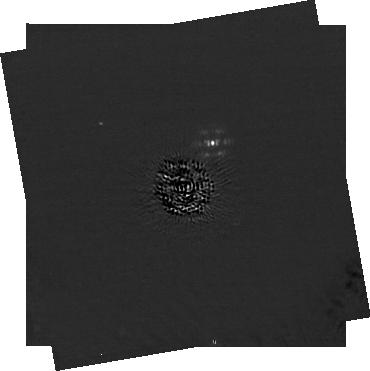
Target: HD-19467. Instrument: NIRCAM/CORON. Filter: F210M+MASKRND. Exposure: 1.1 h. Observation ID: jw01189-c1009_t006_nircam_f210m-maskrnd-sub320a335r

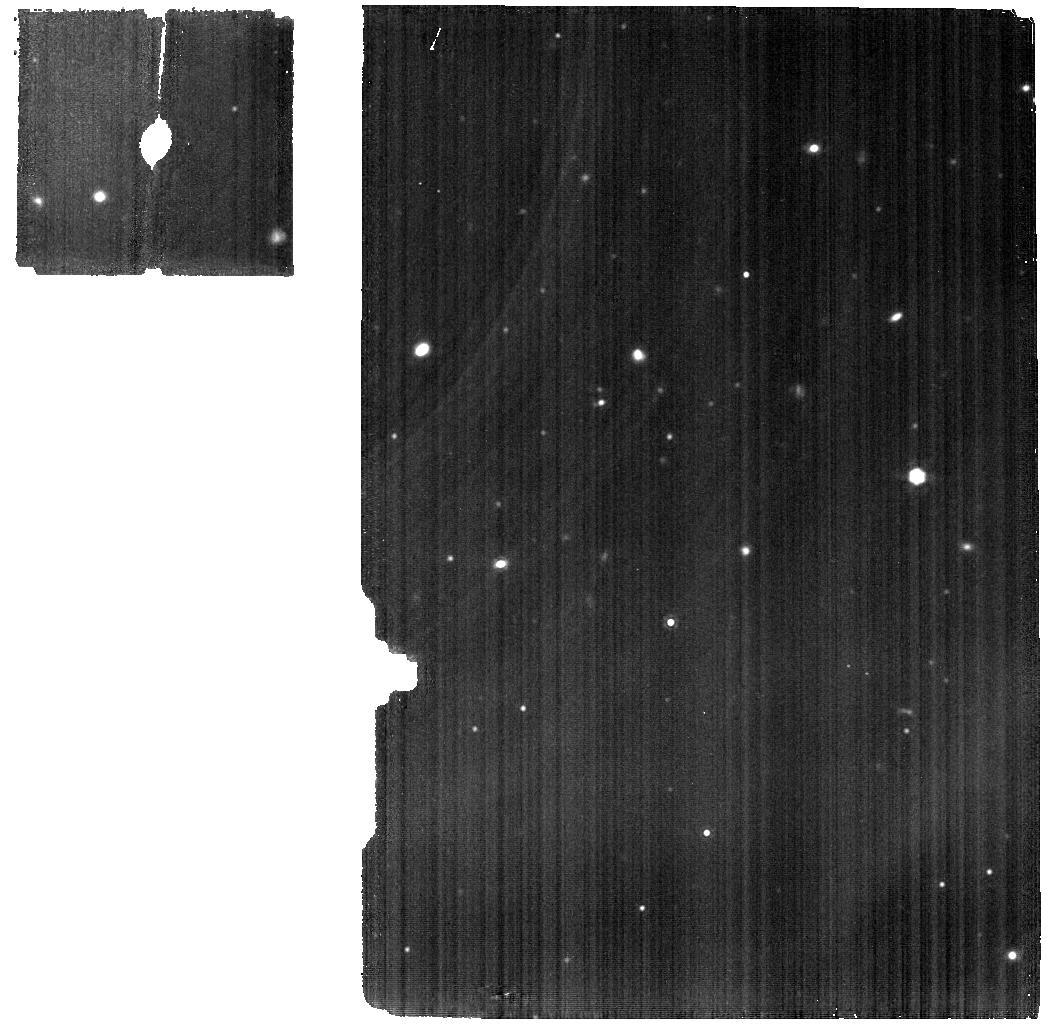
Target: J182831.08+265037.7. Instrument: MIRI. Filter: F1280W. Exposure: 50 min. Observation ID: jw01189-o016_t005_miri_f1280w

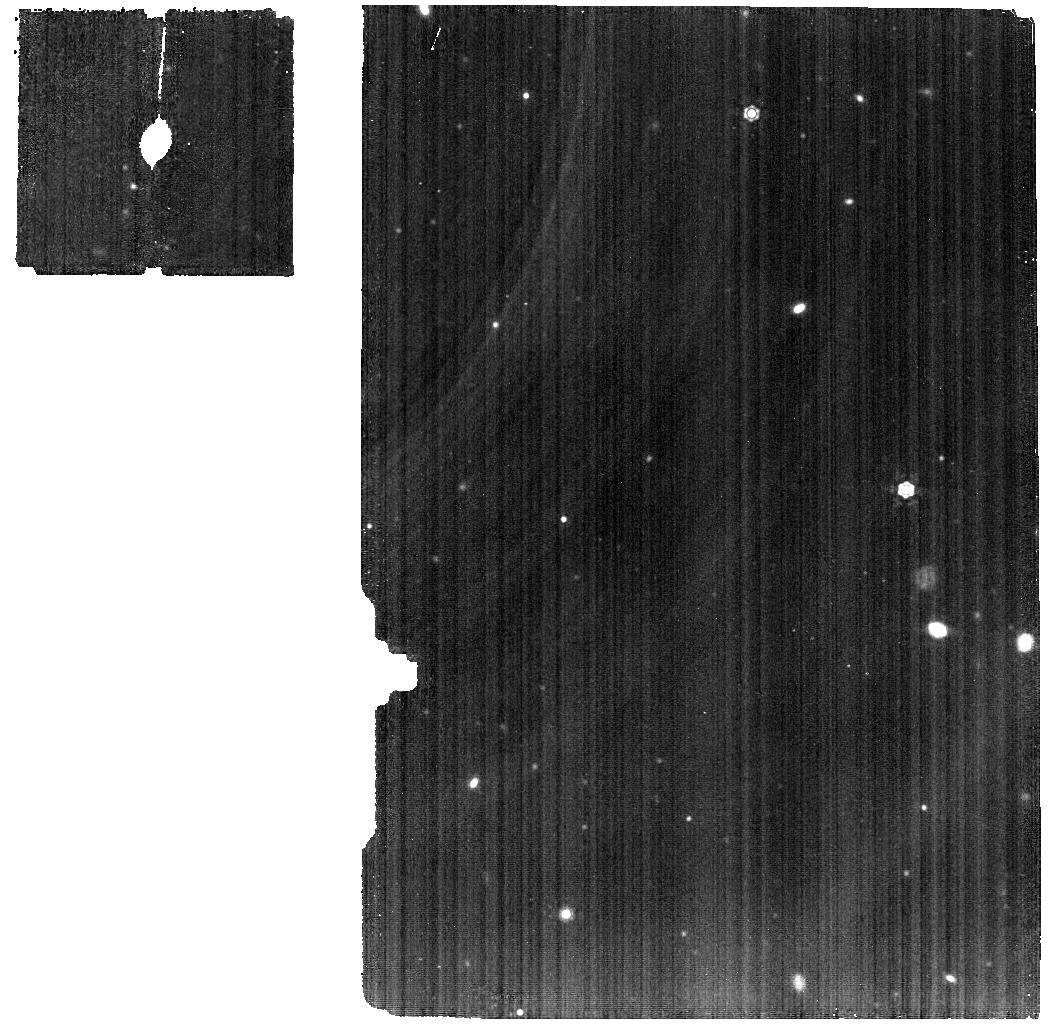
Target: J045853.89+643452.9. Instrument: MIRI. Filter: F1280W. Exposure: 50 min. Observation ID: jw01189-o015_t002_miri_f1280w

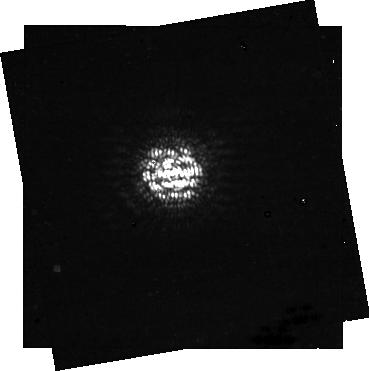
Target: HD-19467. Instrument: NIRCAM/CORON. Filter: F430M+MASKRND. Exposure: 16 min. Observation ID: jw01189-c1009_t006_nircam_f430m-maskrnd-sub320a335r

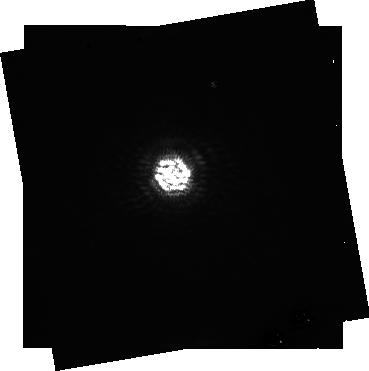
Target: HD-19467. Instrument: NIRCAM/CORON. Filter: F250M+MASKRND. Exposure: 33 min. Observation ID: jw01189-c1009_t006_nircam_f250m-maskrnd-sub320a335r

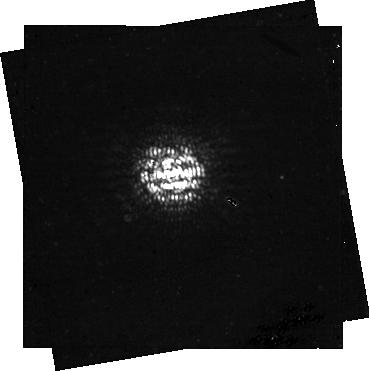
Target: HD-19467. Instrument: NIRCAM/CORON. Filter: F460M+MASKRND. Exposure: 16 min. Observation ID: jw01189-c1009_t006_nircam_f460m-maskrnd-sub320a335r

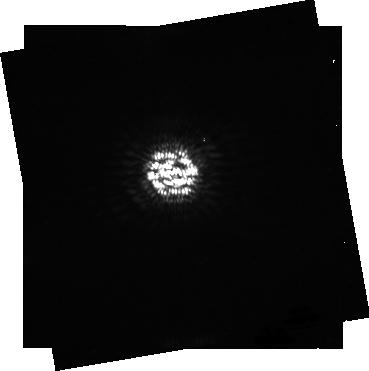
Target: HD-19467. Instrument: NIRCAM/CORON. Filter: F360M+MASKRND. Exposure: 16 min. Observation ID: jw01189-c1009_t006_nircam_f360m-maskrnd-sub320a335r

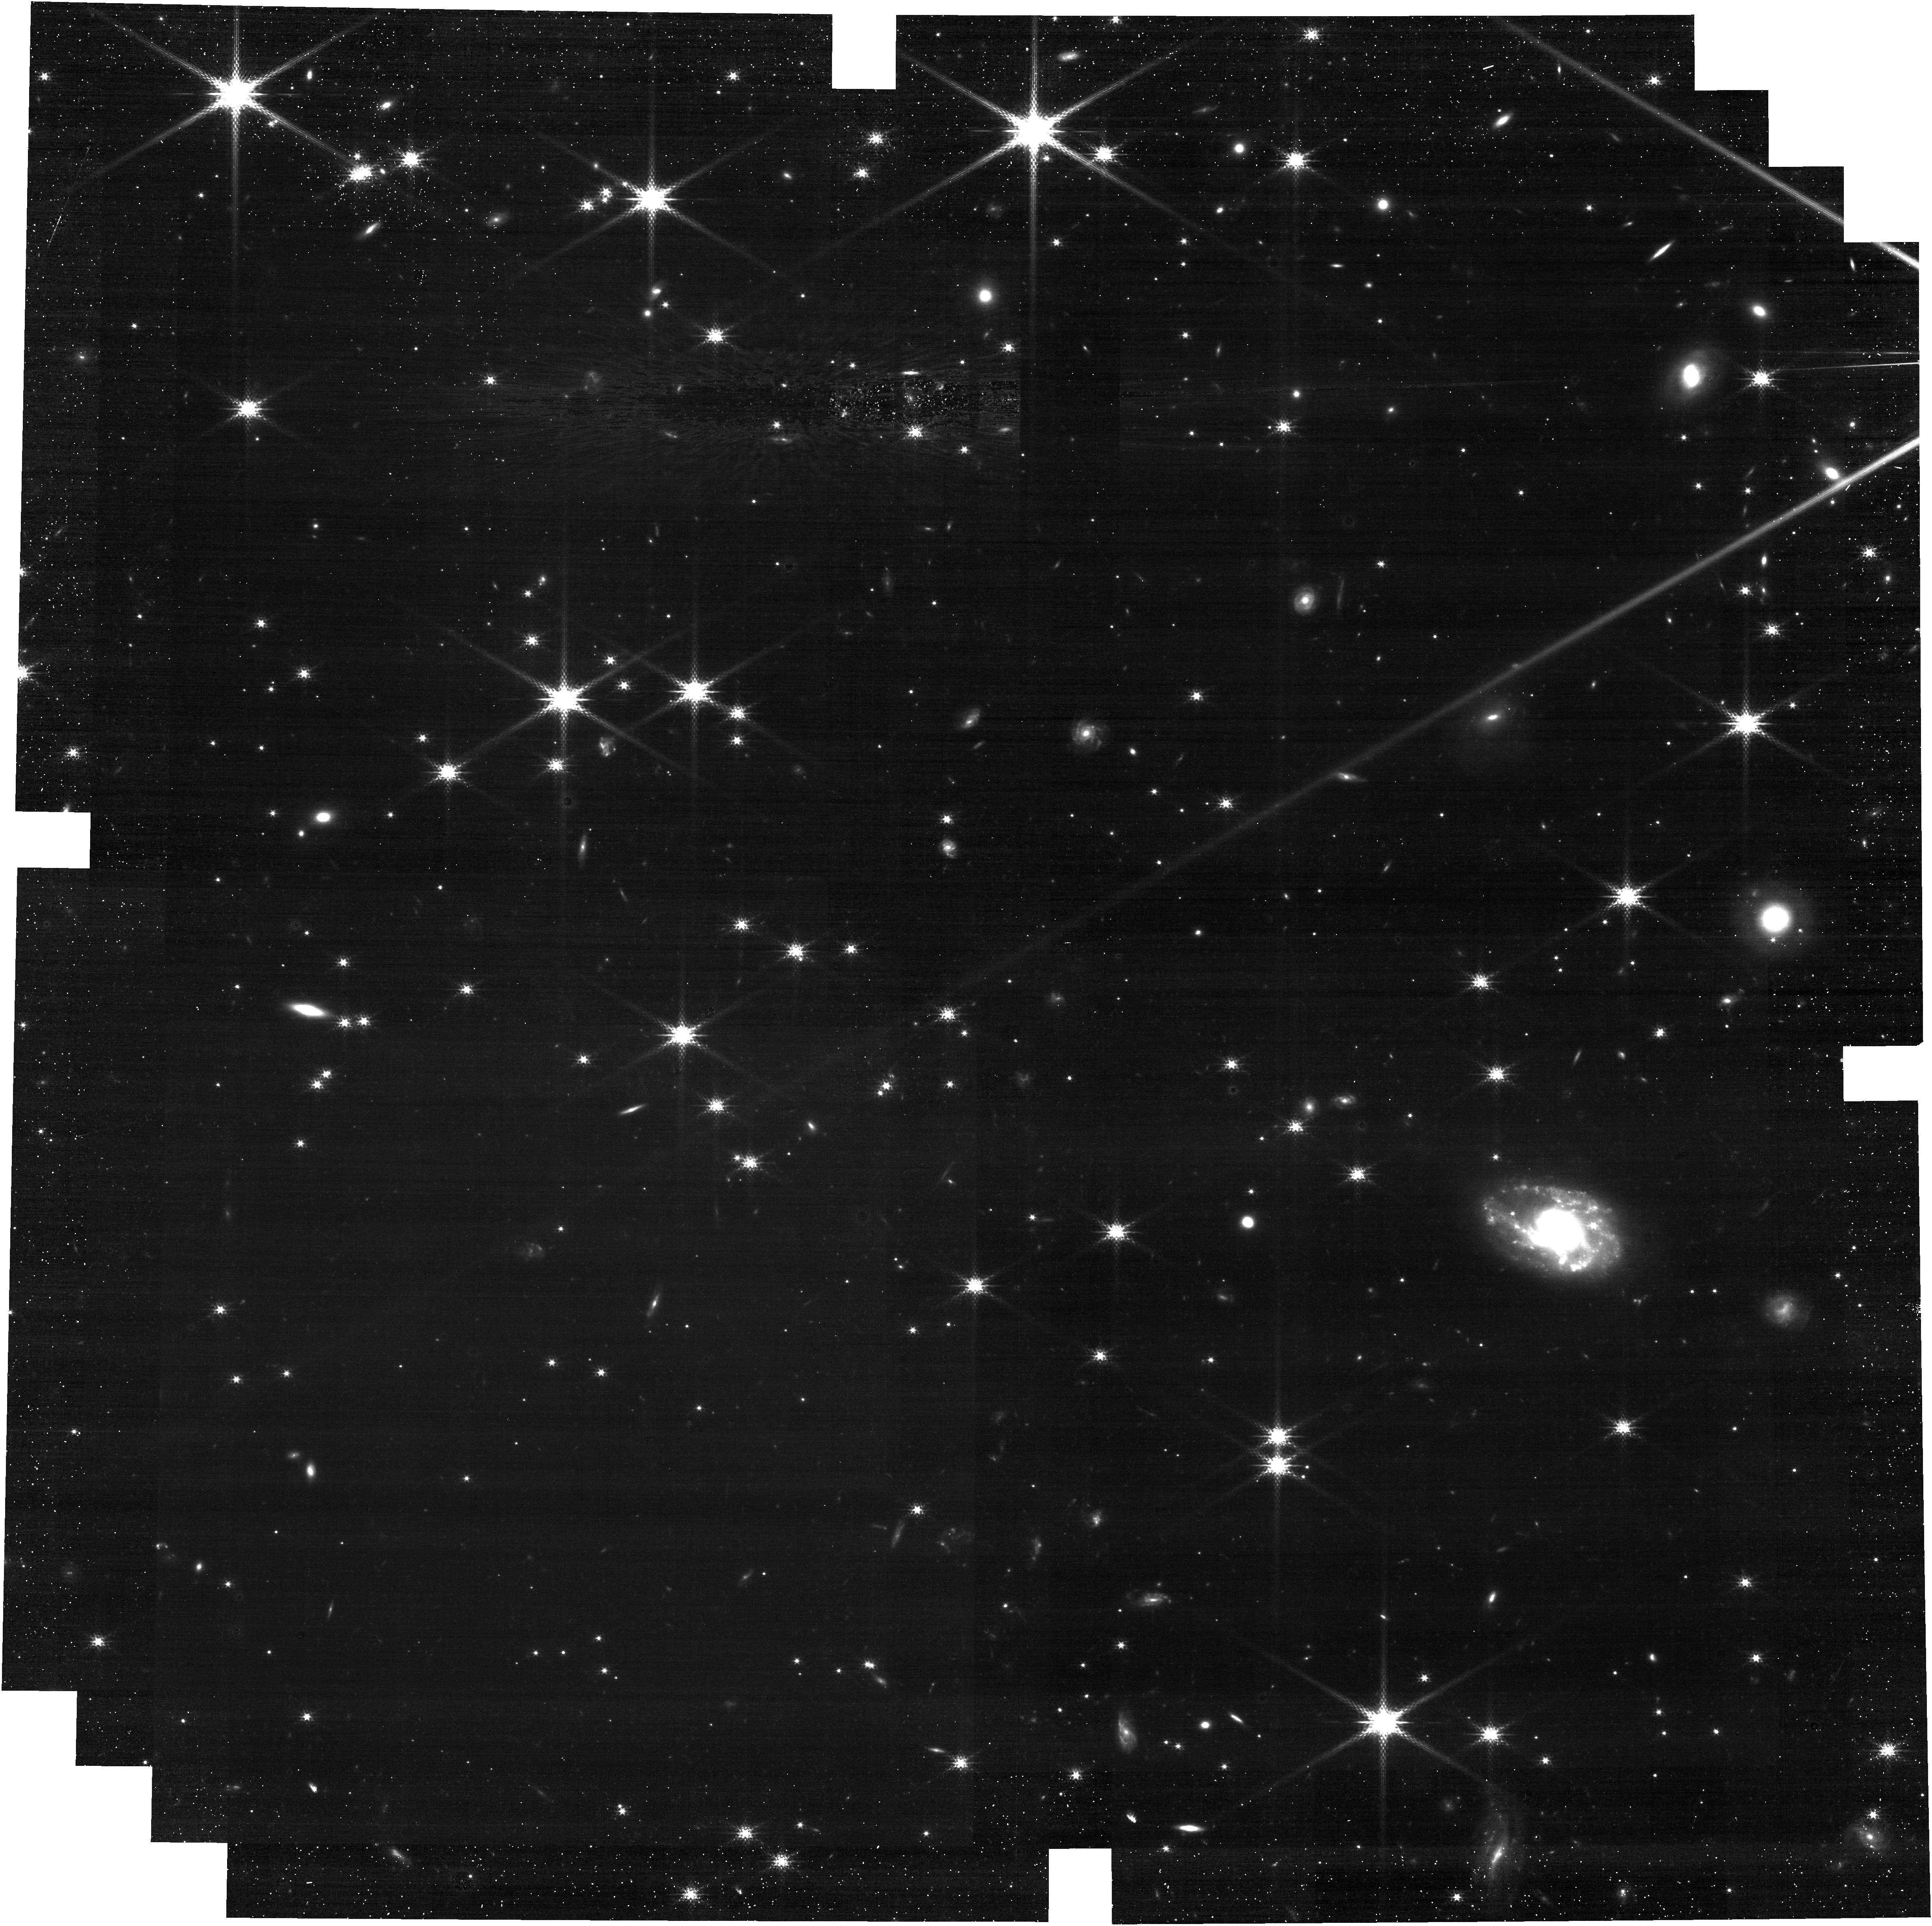
Target: J182831.08+265037.7. Instrument: NIRCAM. Filter: F150W2+F162M. Exposure: 27 min. Observation ID: jw01189-o010_t005_nircam_f150w2-f162m

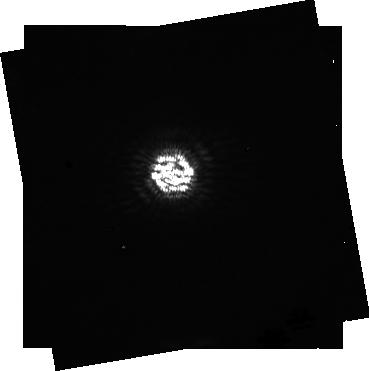
Target: HD-19467. Instrument: NIRCAM/CORON. Filter: F300M+MASKRND. Exposure: 16 min. Observation ID: jw01189-c1009_t006_nircam_f300m-maskrnd-sub320a335r

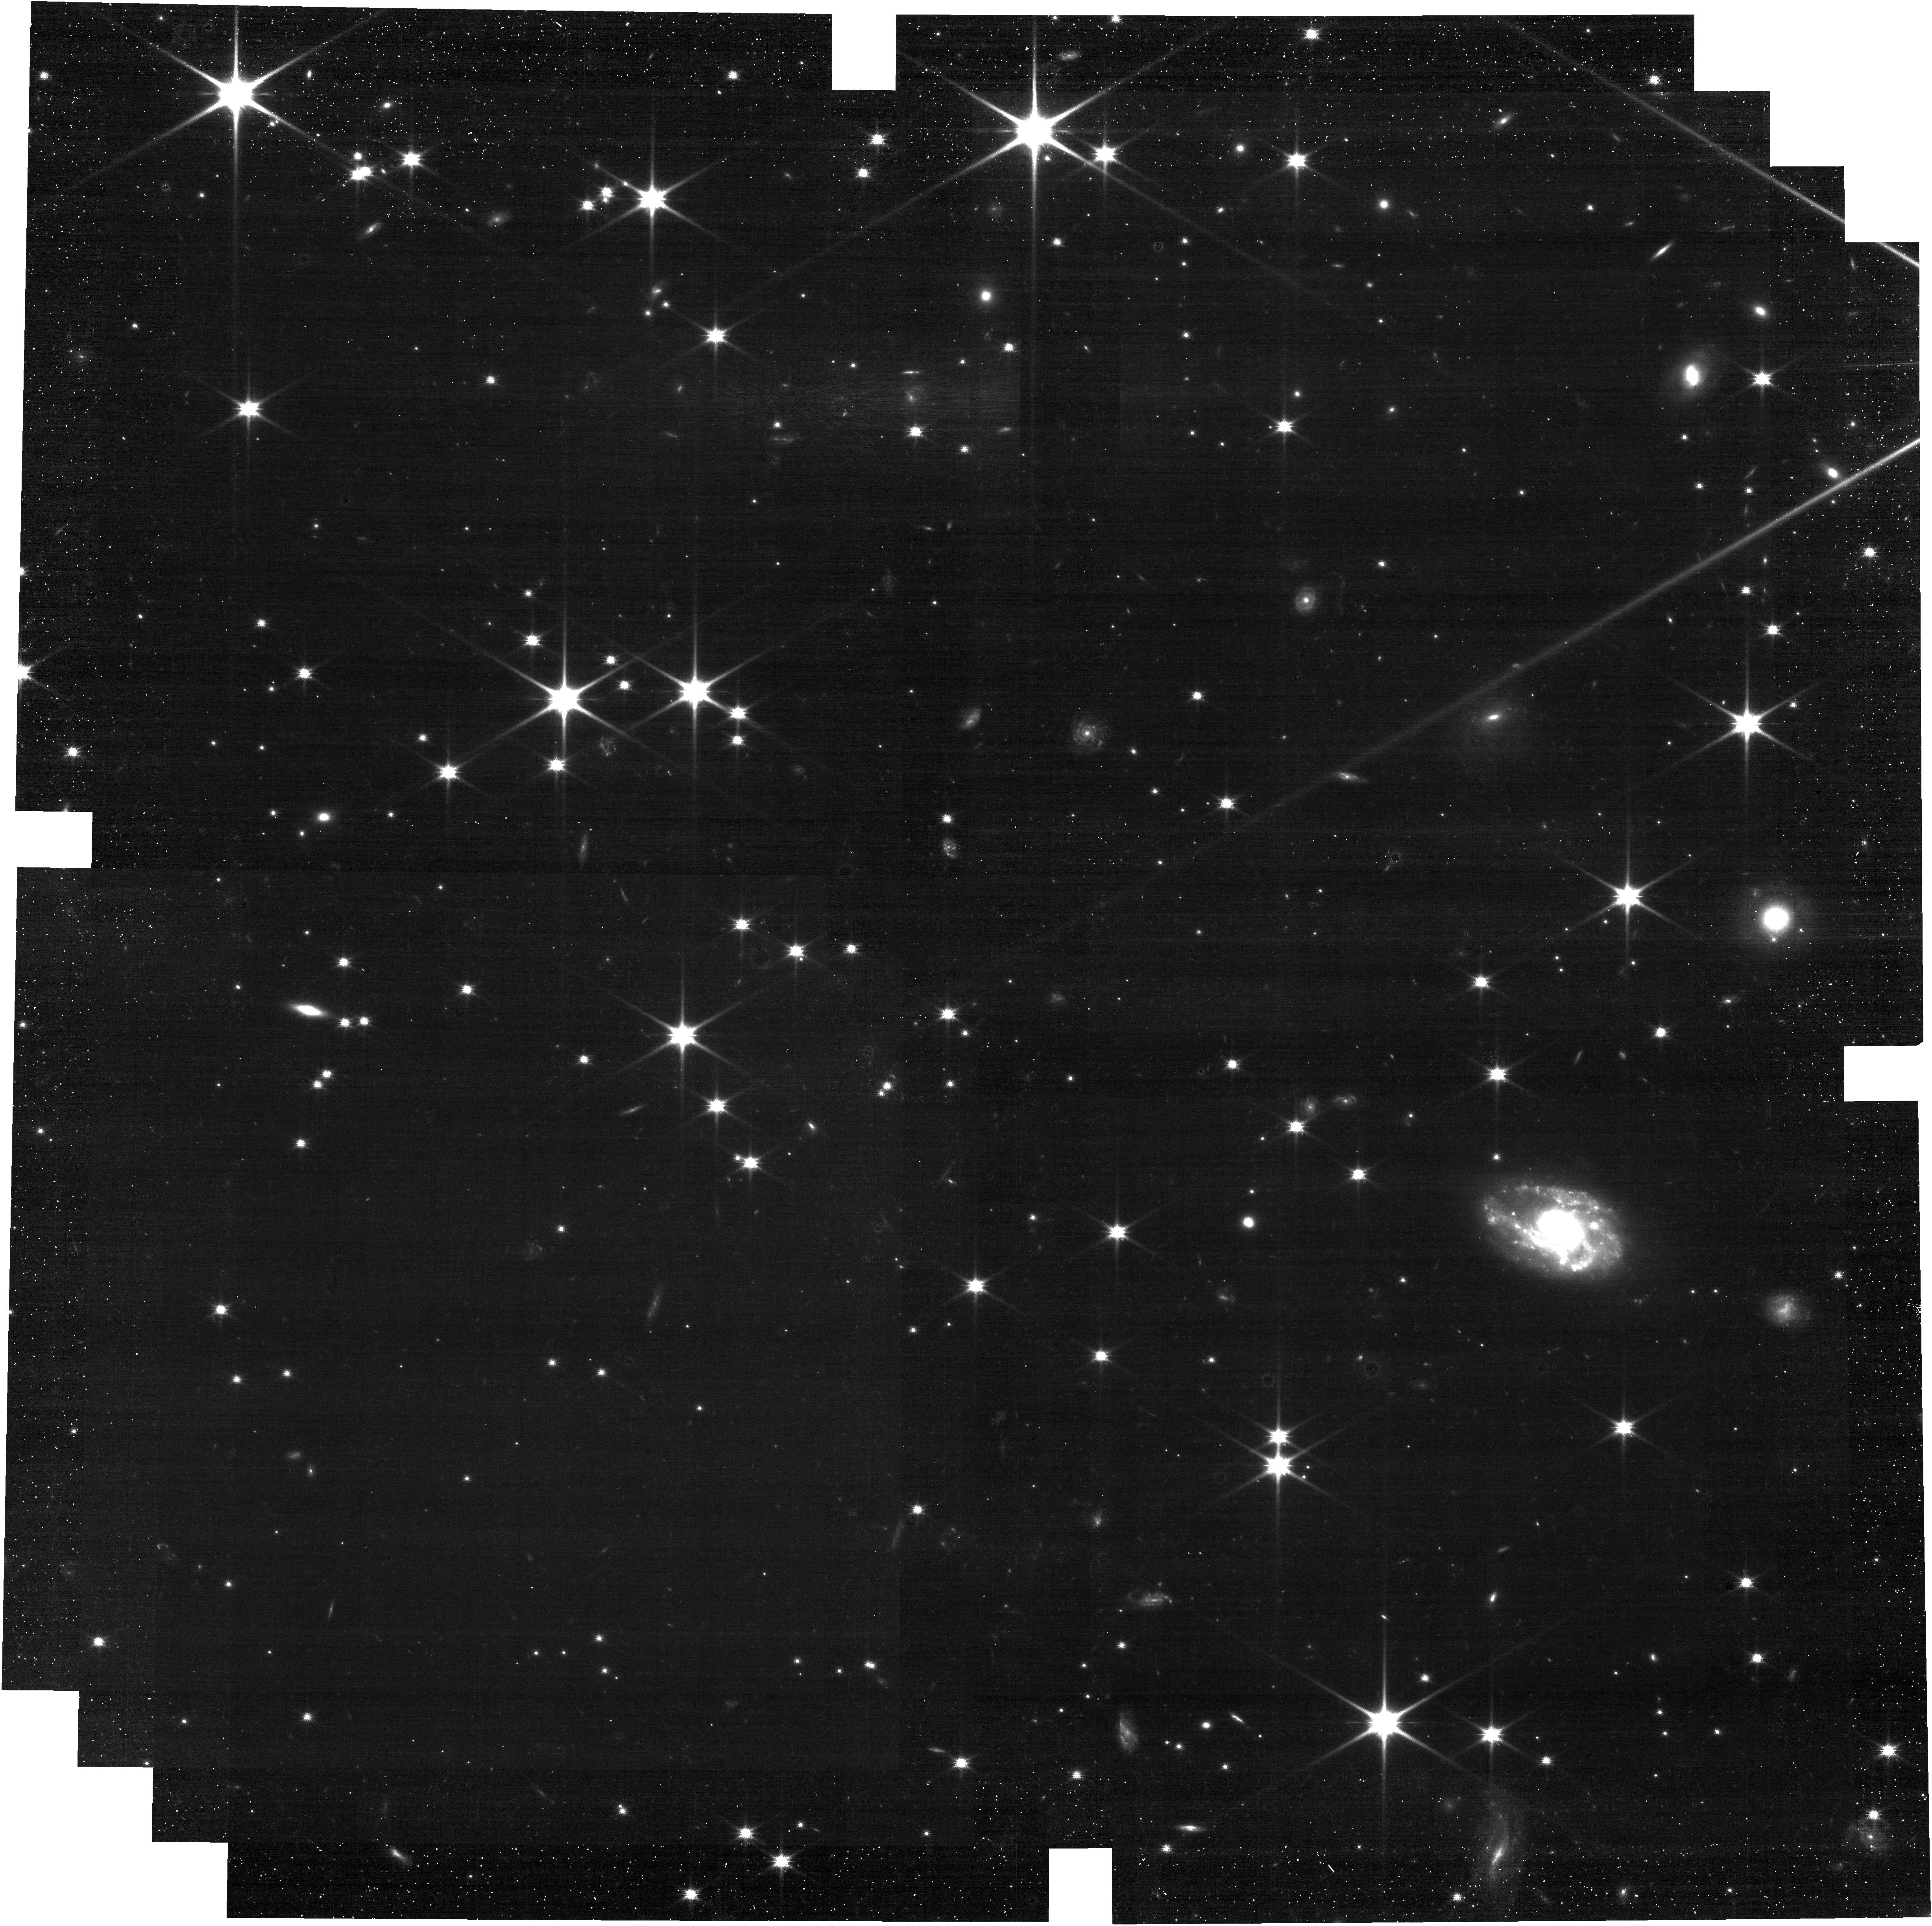
Target: J182831.08+265037.7. Instrument: NIRCAM. Filter: F090W. Exposure: 27 min. Observation ID: jw01189-o010_t005_nircam_clear-f090w

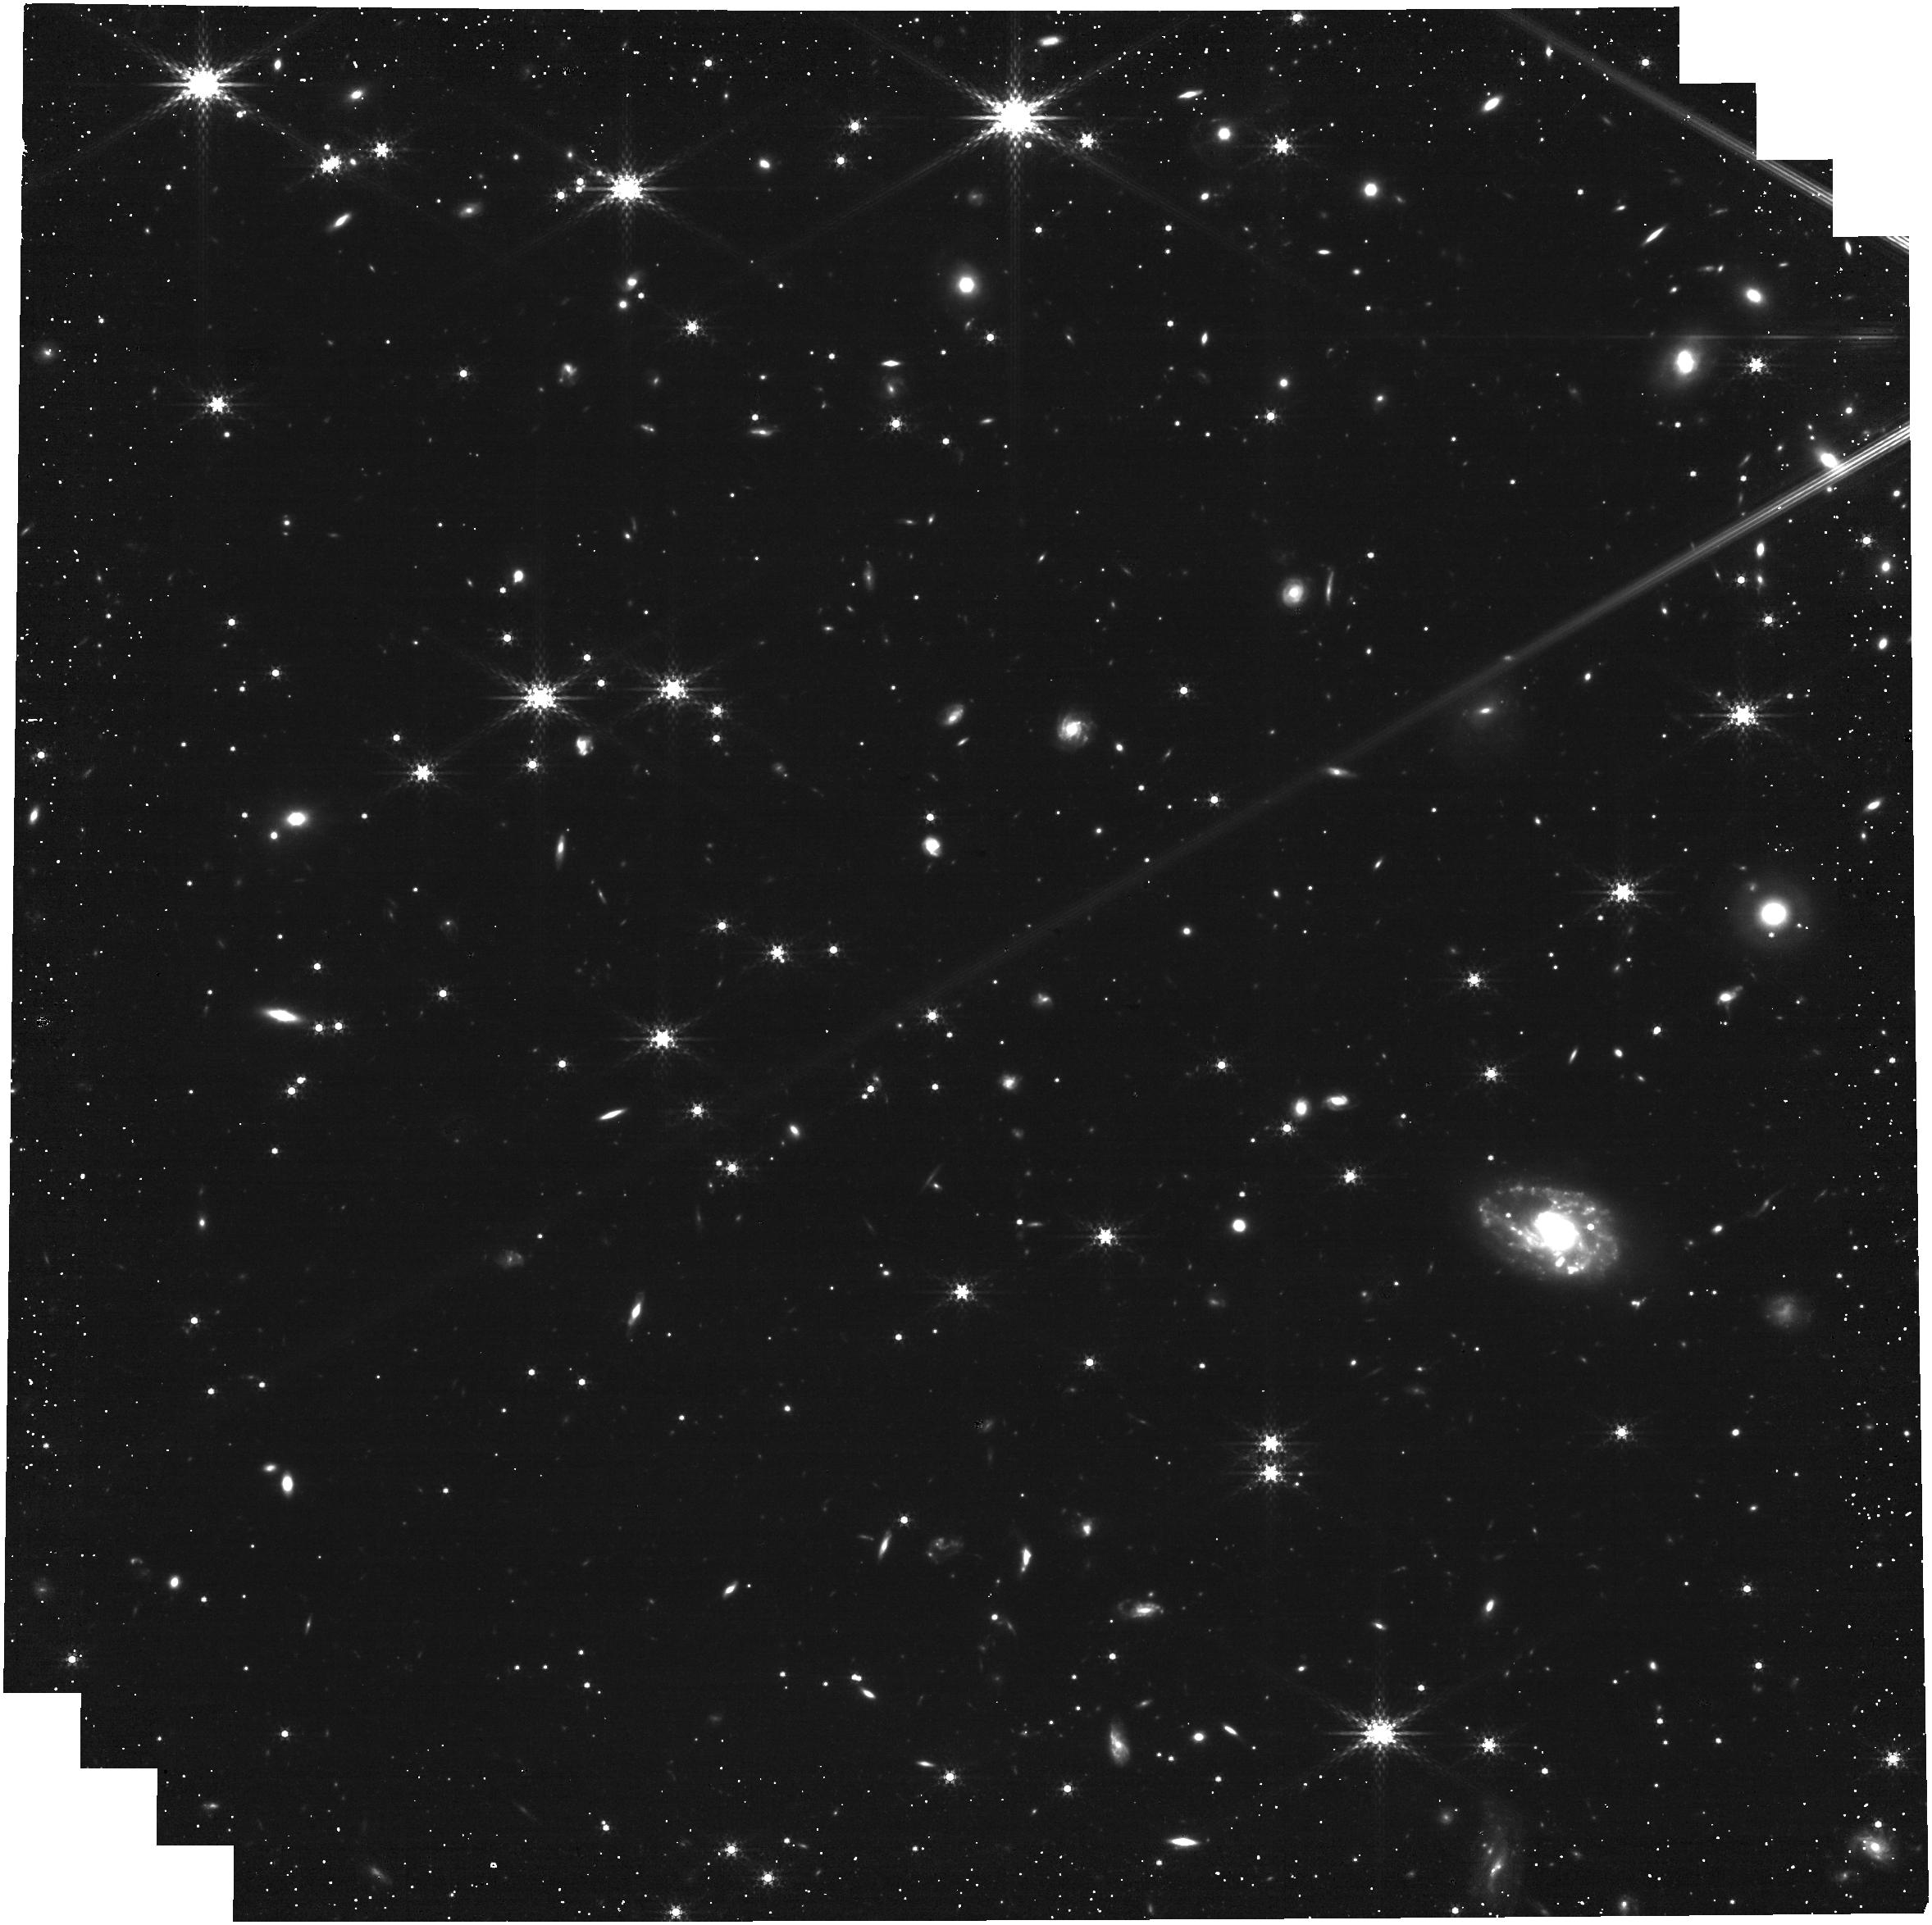
Target: J182831.08+265037.7. Instrument: NIRCAM. Filter: F335M. Exposure: 27 min. Observation ID: jw01189-o010_t005_nircam_clear-f335m

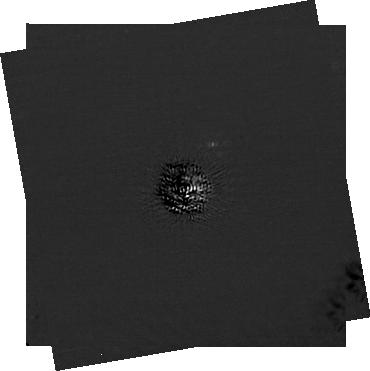
Target: HD-19467. Instrument: NIRCAM/CORON. Filter: F182M+MASKRND. Exposure: 49 min. Observation ID: jw01189-c1009_t006_nircam_f182m-maskrnd-sub320a335r

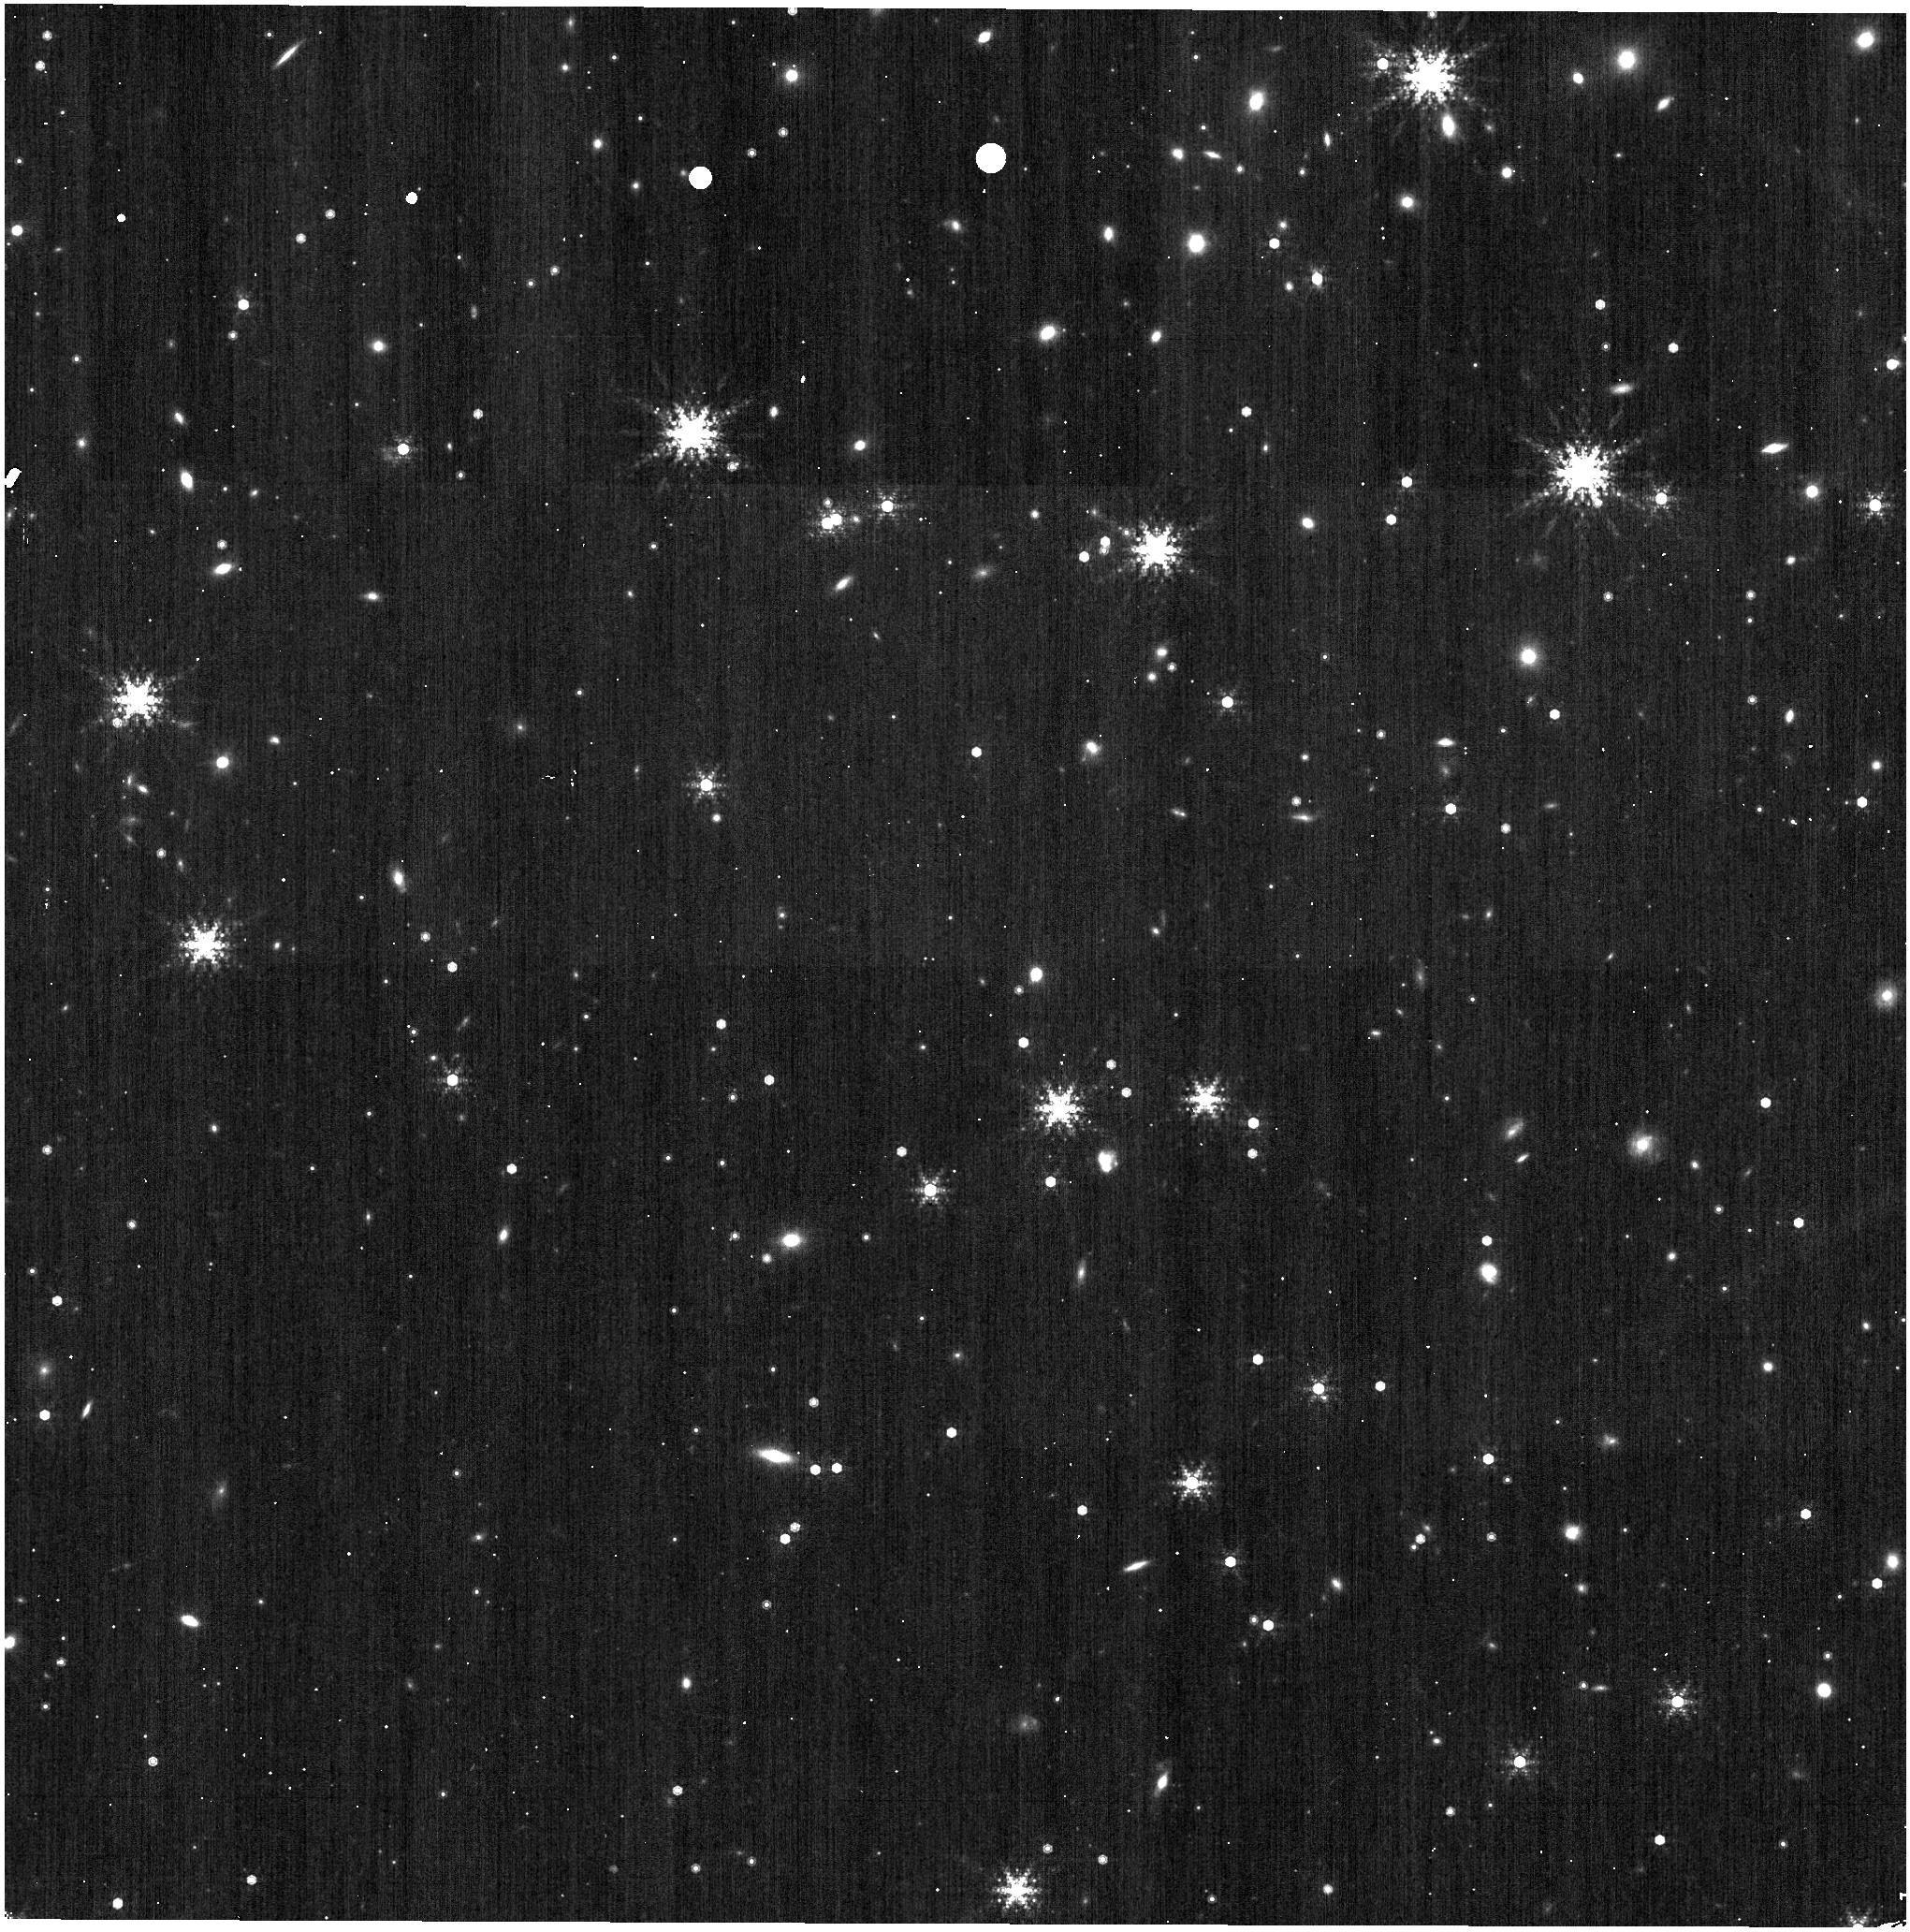
Target: J182831.08+265037.7. Instrument: NIRISS. Filter: F480M. Exposure: 36 min. Observation ID: jw01189-o017_t005_niriss_clearp-f480m

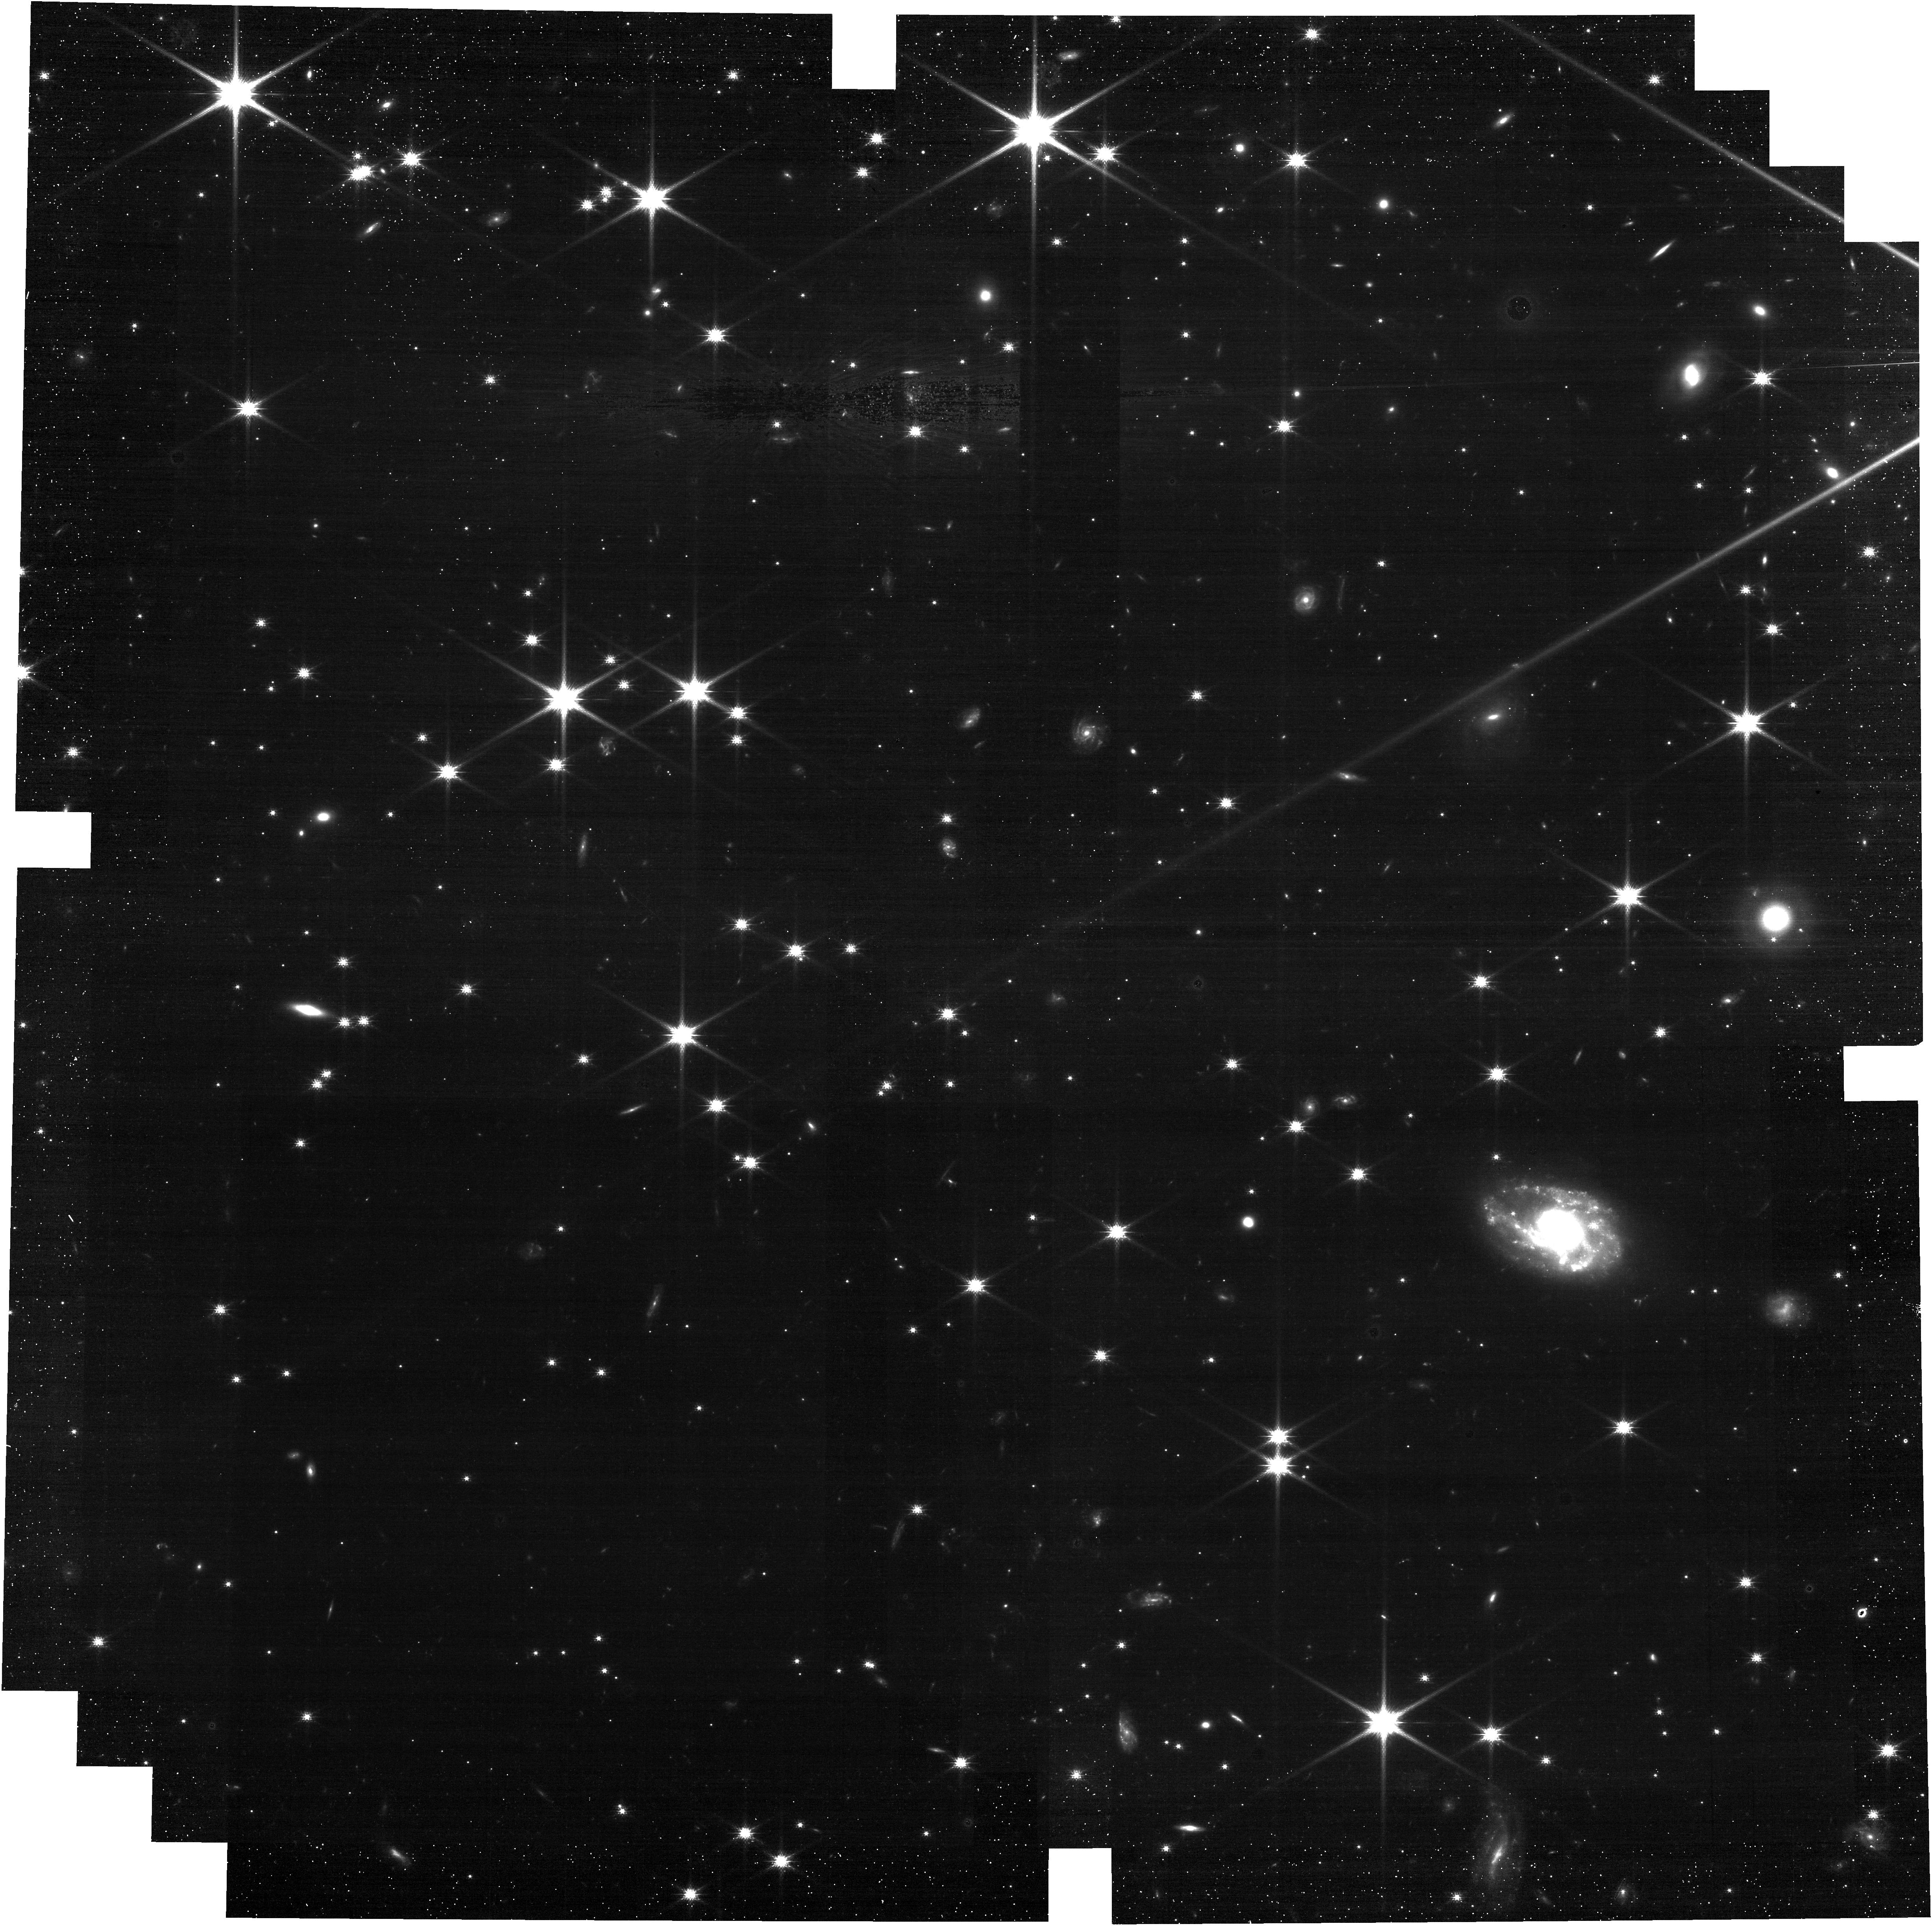
Target: J182831.08+265037.7. Instrument: NIRCAM. Filter: F115W. Exposure: 27 min. Observation ID: jw01189-o010_t005_nircam_clear-f115w

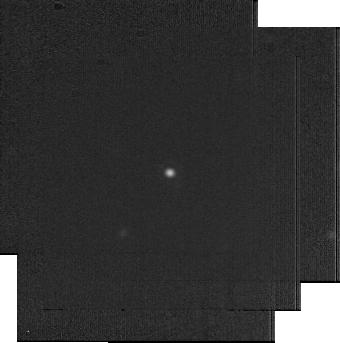
Target: J045853.89+643452.9. Instrument: MIRI. Filter: F2100W. Exposure: 5 min. Observation ID: jw01189-o005_t002_miri_f2100w-sub256

NIRCam Y-Dwarfs (PI: Roellig, Thomas L)

The nature of the coolest brown dwarfs - their formation, their atmospheres, including their composition, temperature, pressure structures, and the nature of any clouds that may be present is of particular interest for a number of reasons. Since they form where the Initial Mass Function is rolling off they provide important information about the star formation process. The fact that they appear to have different binarity fractions compared to higher mass stars also indicates that their formation process is different. Objects with masses in the range 5-10 MJup represent evolutionary end-state analogues for the exoplanets found in a younger, higher-temperature state orbiting nearby stars. Anchoring the model atmospheres for low mass objects will increase our understanding of these objects and perhaps lead to predictions of observable differences (e.g. metallicity) between objects formed via cloud fragmentation (low mass end of star formation) vs. those formed via accretion within a protoplanetary disk.